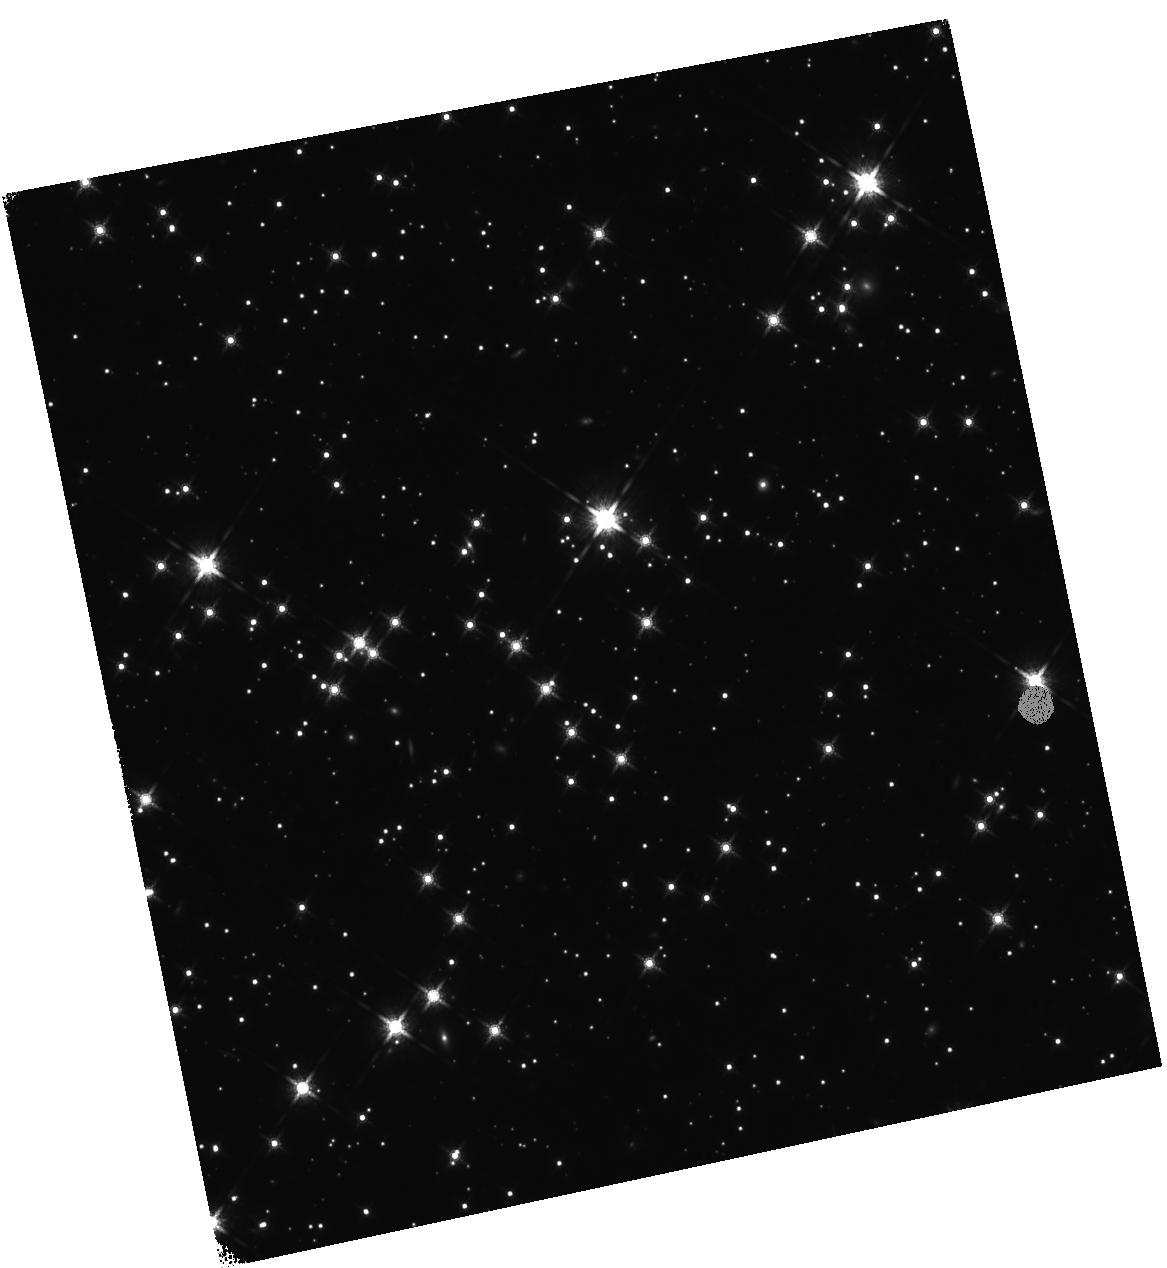
Target: RX-J0806.4-4123. Instrument: WFC3/IR. Filter: F160W. Exposure: 1.5 h. Observation ID: hst_14745_01_wfc3_ir_f160w_id7501

Is there a substellar companion around the neutron star RX J0806.4-4123? (PI: Posselt, Bettina)

Deep near-infrared (NIR) observations from the ground, first with the VLT in the H-band and recently with Gemini in the J-band, showed indication of a faint (~24-25 mag) flux enhancement at the position of the young (~0.5 Myr) nearby (250 pc) isolated neutron star RX J0806.4-4123. The combined detection significance of these two independent NIR observations is 3.1sigma. Previous Hubble observations in the optical showed that there are no other objects within 2.5 arcsec, and established that the neutron star itself is very faint (STmag of 28 in the F475W filter). The neutron star is expected to be even fainter in the NIR, because young neutron stars have their emission maximum in the UV to X-ray range. Hence, emission from the neutron star surface cannot be responsible for the NIR flux enhancement at the position of RX J0806.4-4123. The NIR emission could come from a young warm substellar companion which has about 13 Jupiter masses. We propose deep H-band observations of RX J0806.4-4123 in order to (i) confirm unambiguously the very faint NIR emission, (2) detect it with the required astrometric precision to enable the confirmation of the putative companion by studying its co-motion, (3) prepare follow-up JWST investigations.